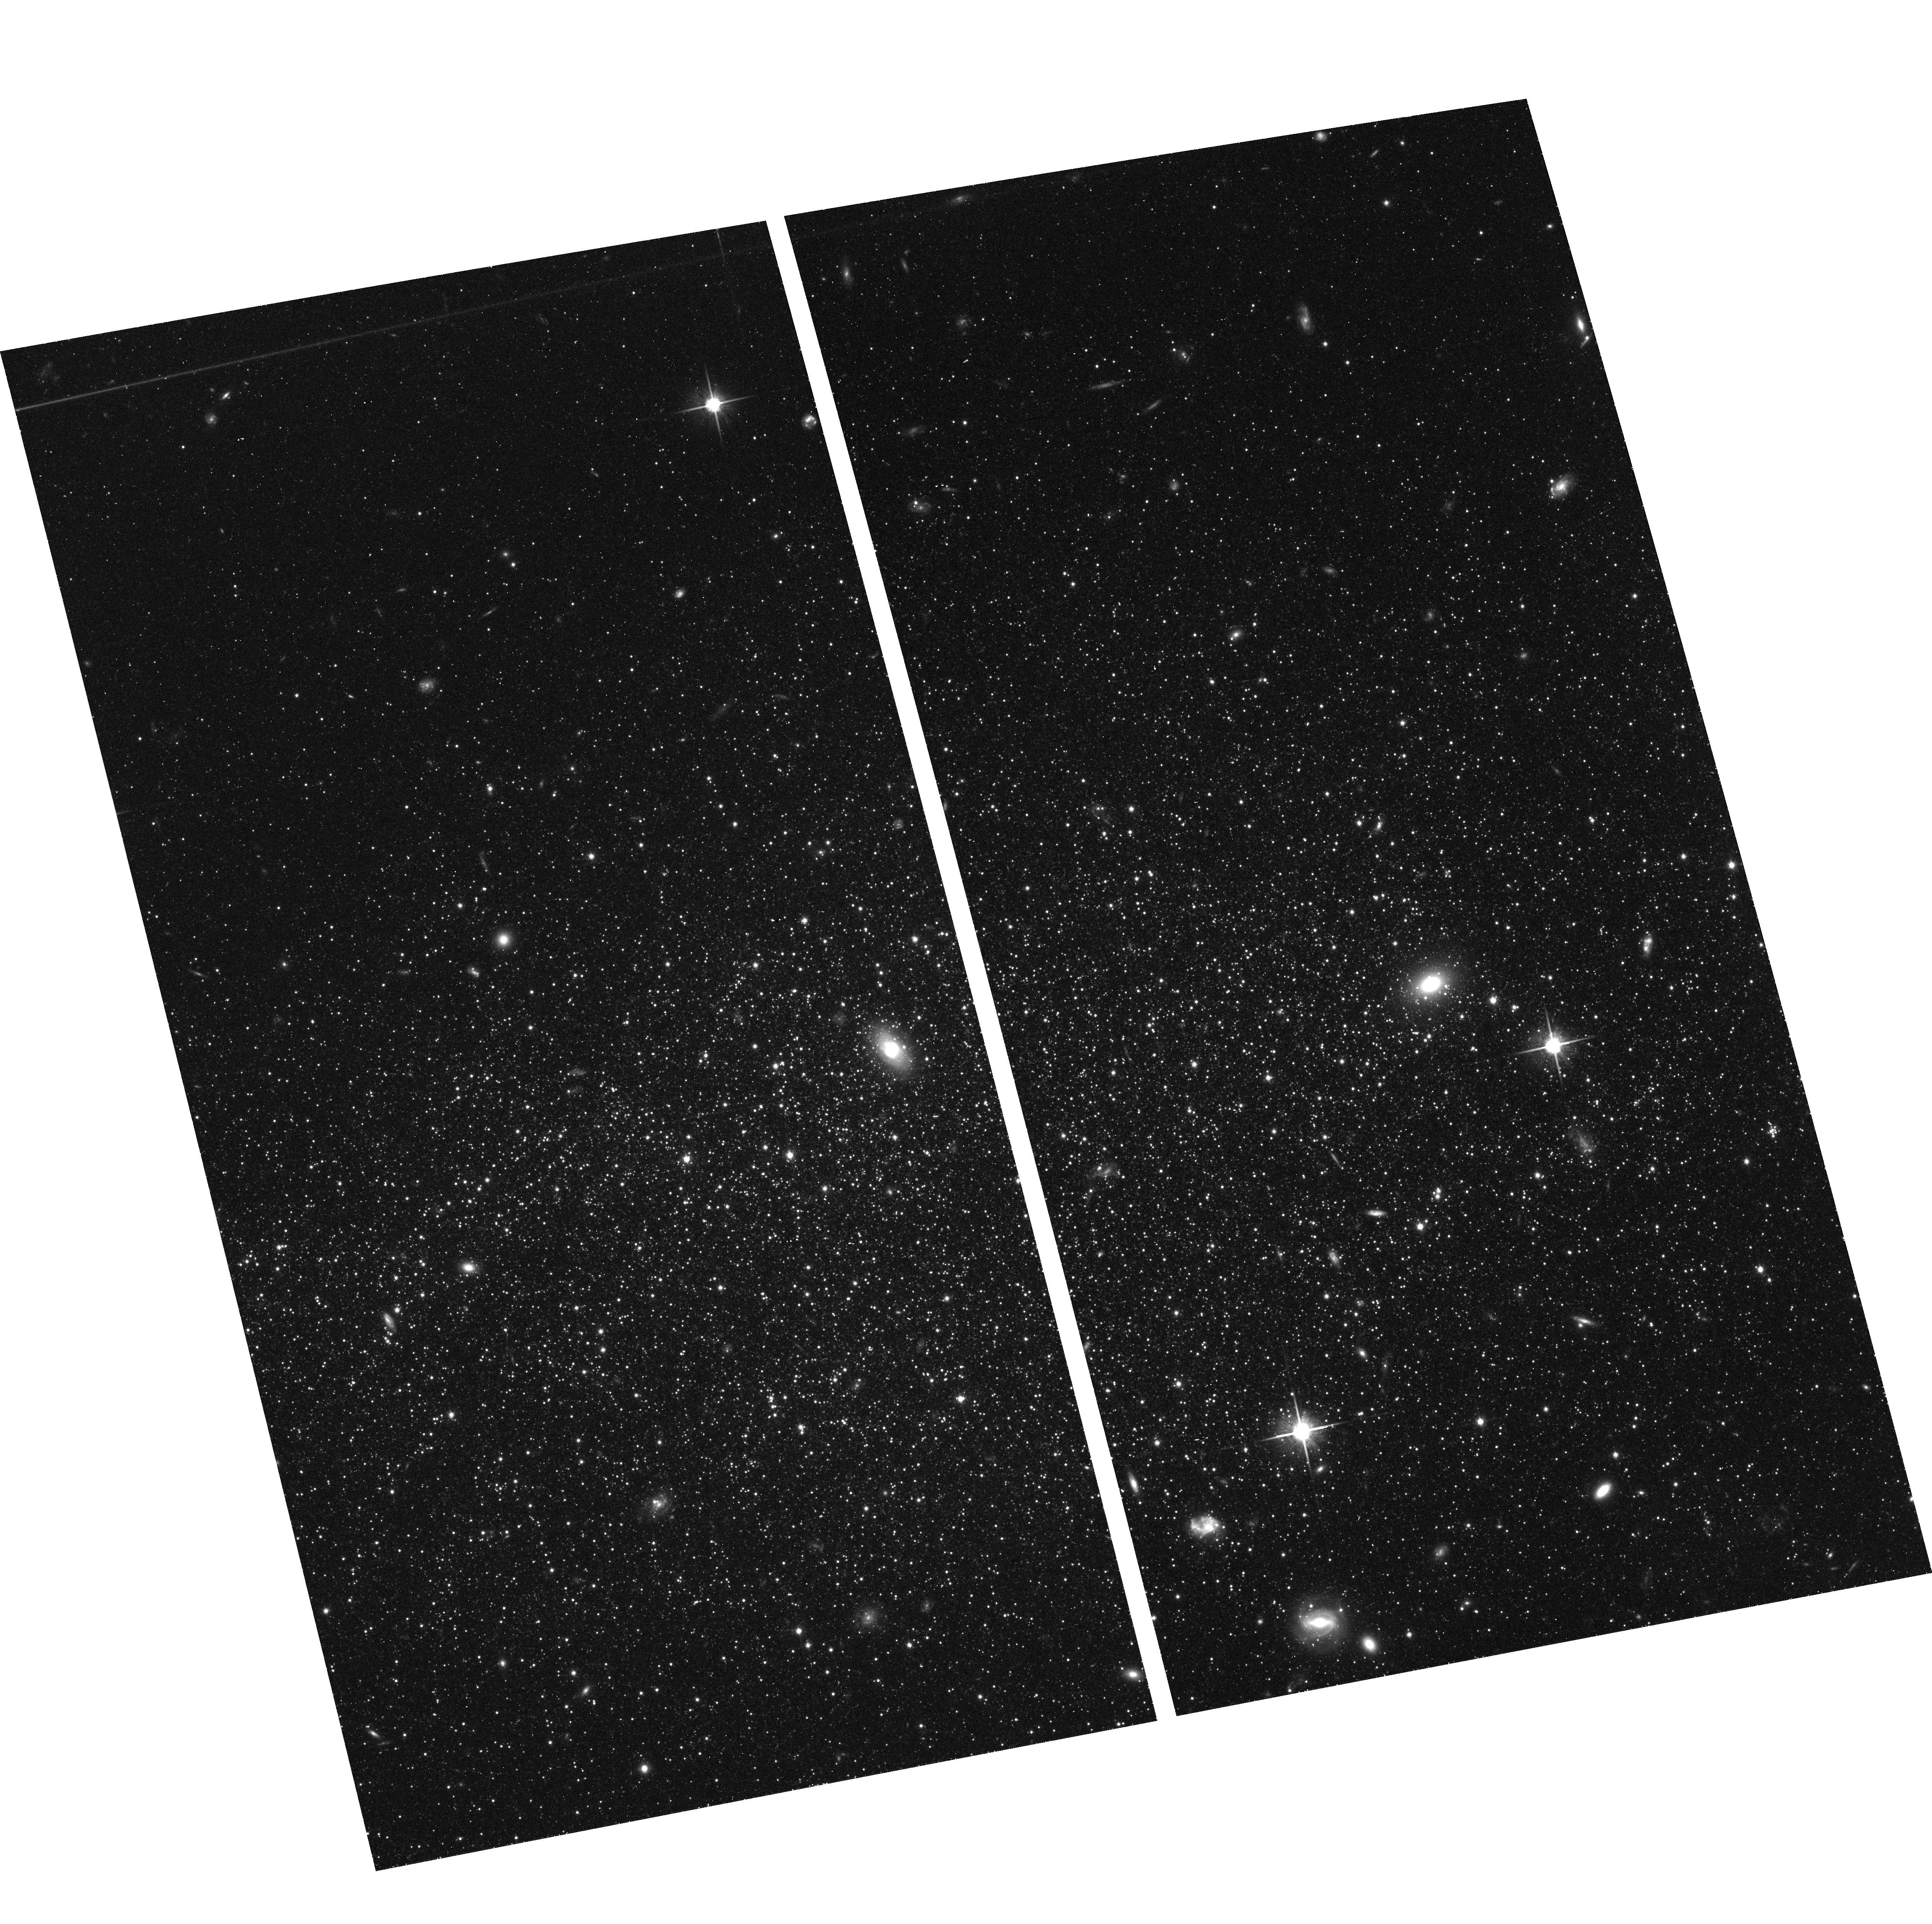
Target: LEOA-CENTER
Instrument: ACS/WFC
Filter: F814W
Exposure: 41 min
Observation ID: hst_10590_01_acs_wfc_f814w_j9ck01

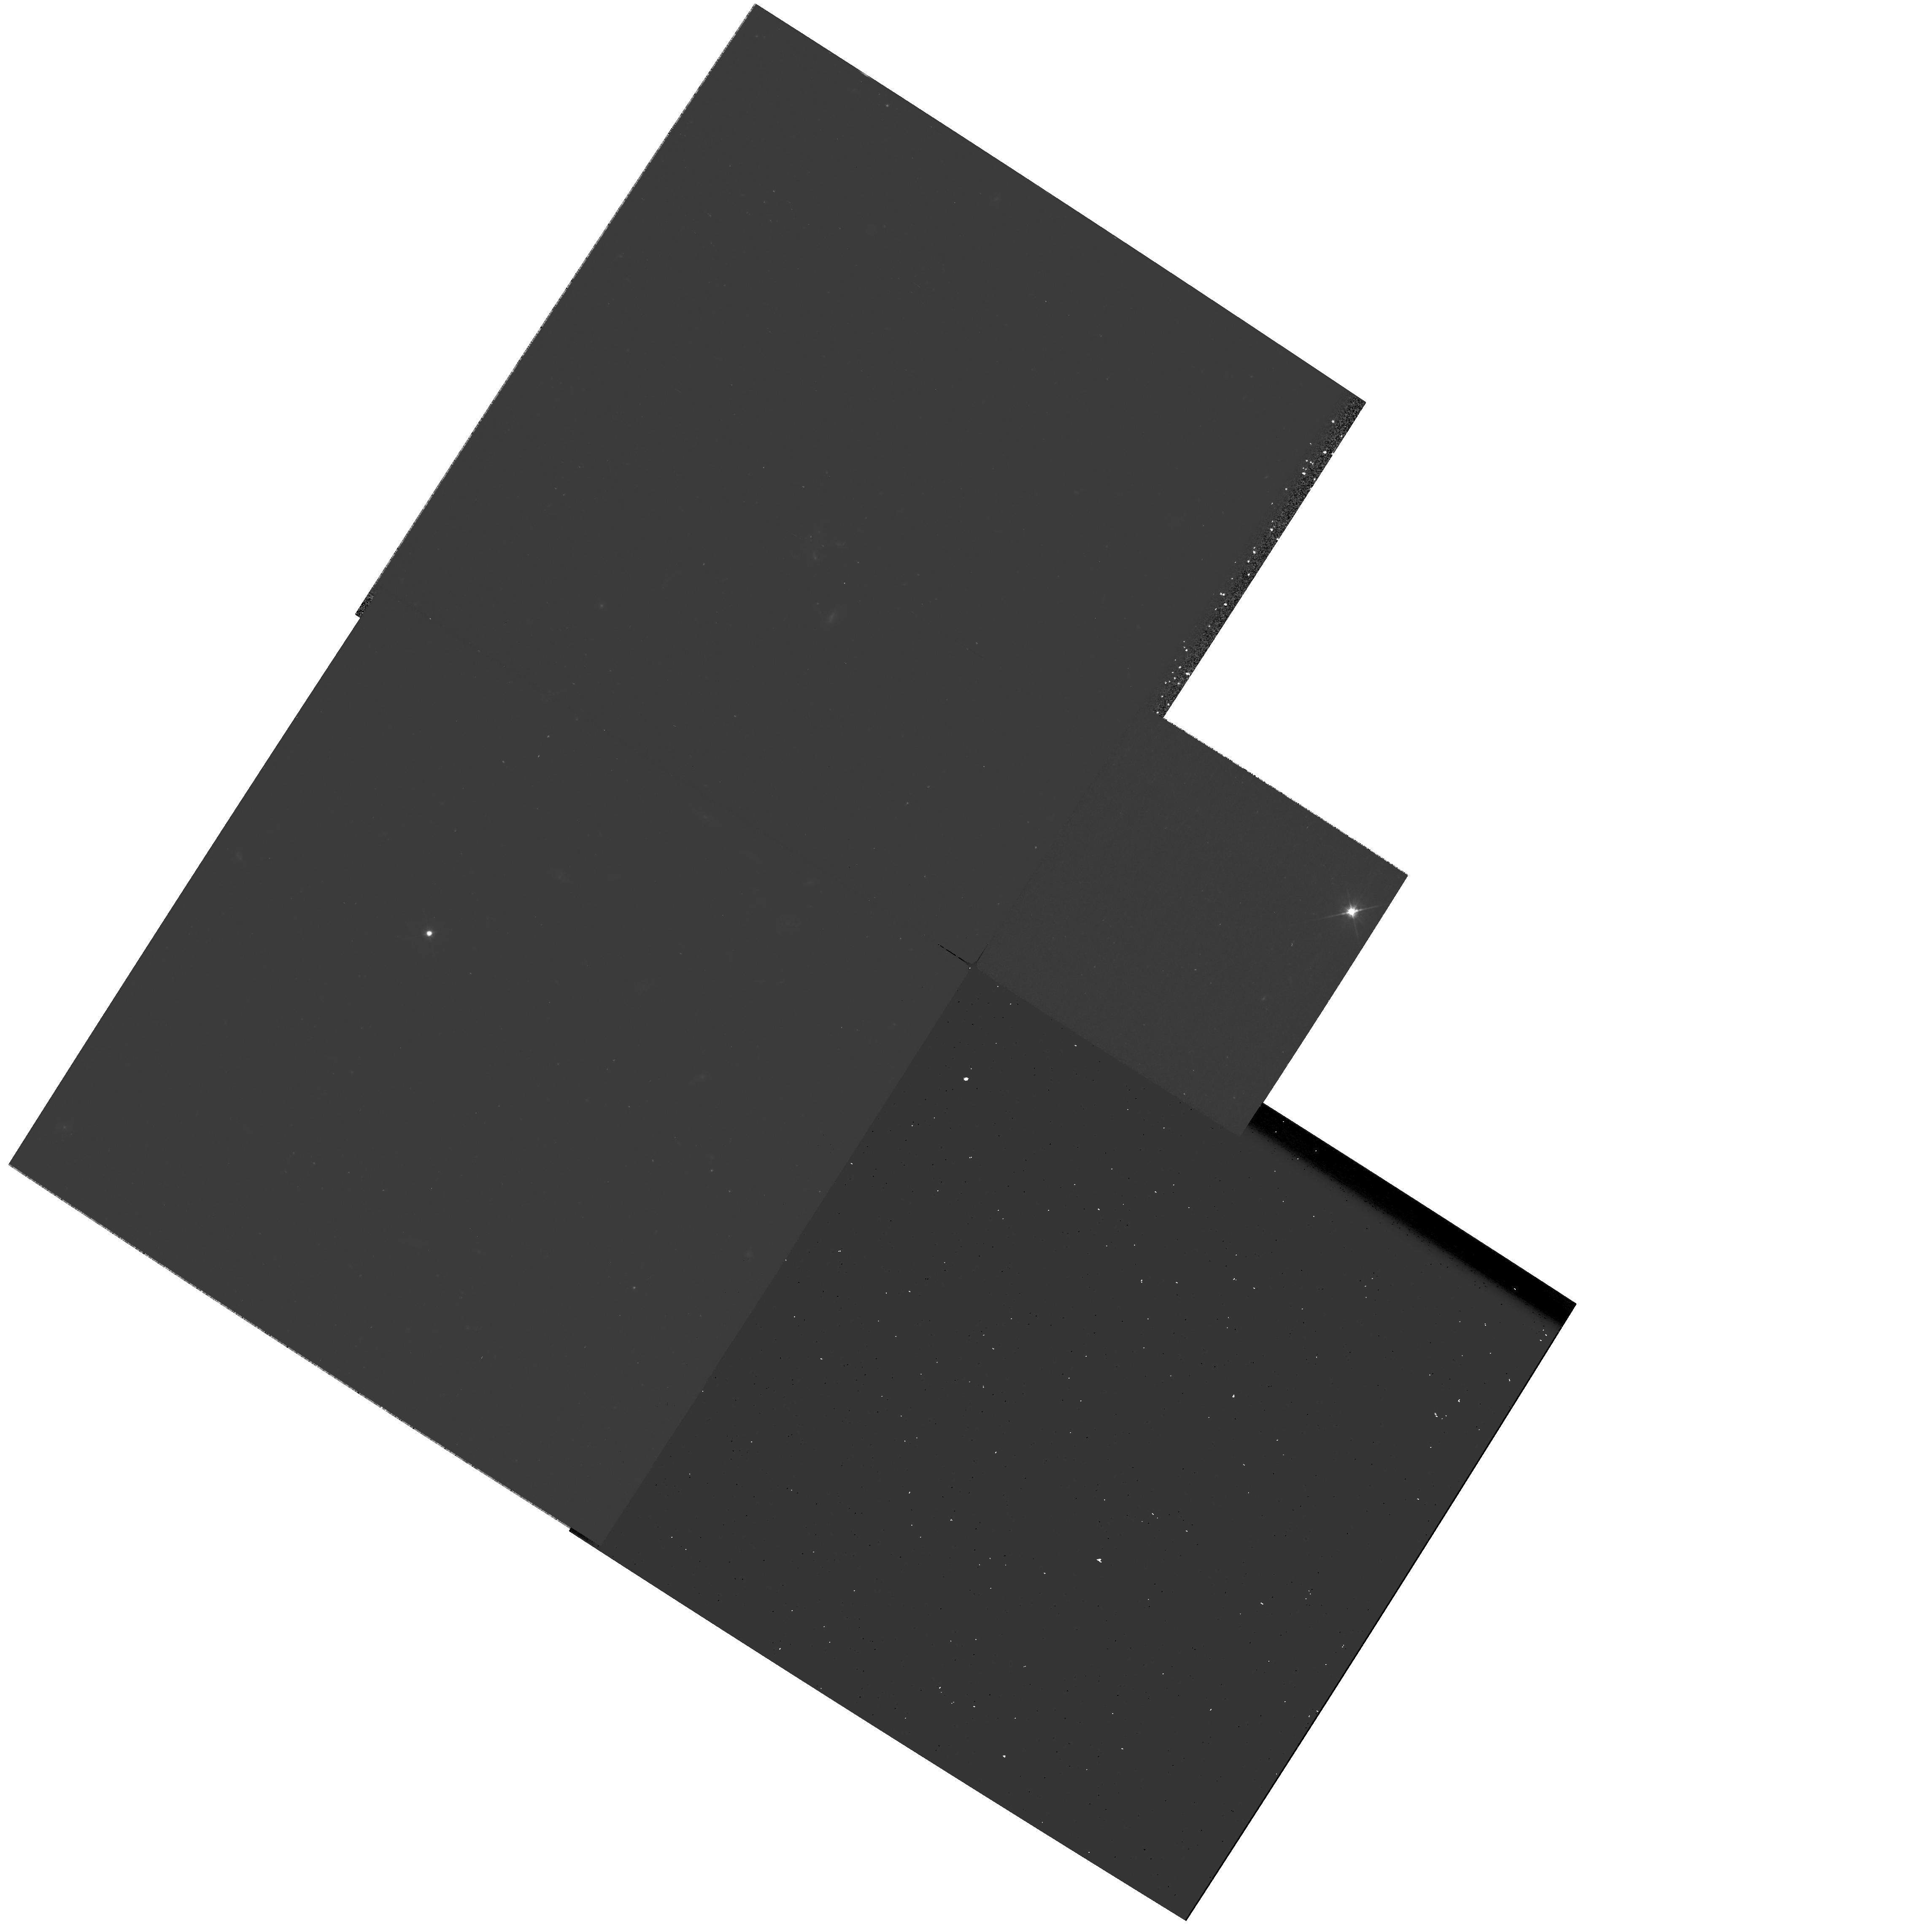
Target: PARALLEL-FIELD
Instrument: WFPC2/PC
Filter: F555W
Exposure: 37 min
Observation ID: hst_10590_05_wfpc2_pc_f555w_u9ck05

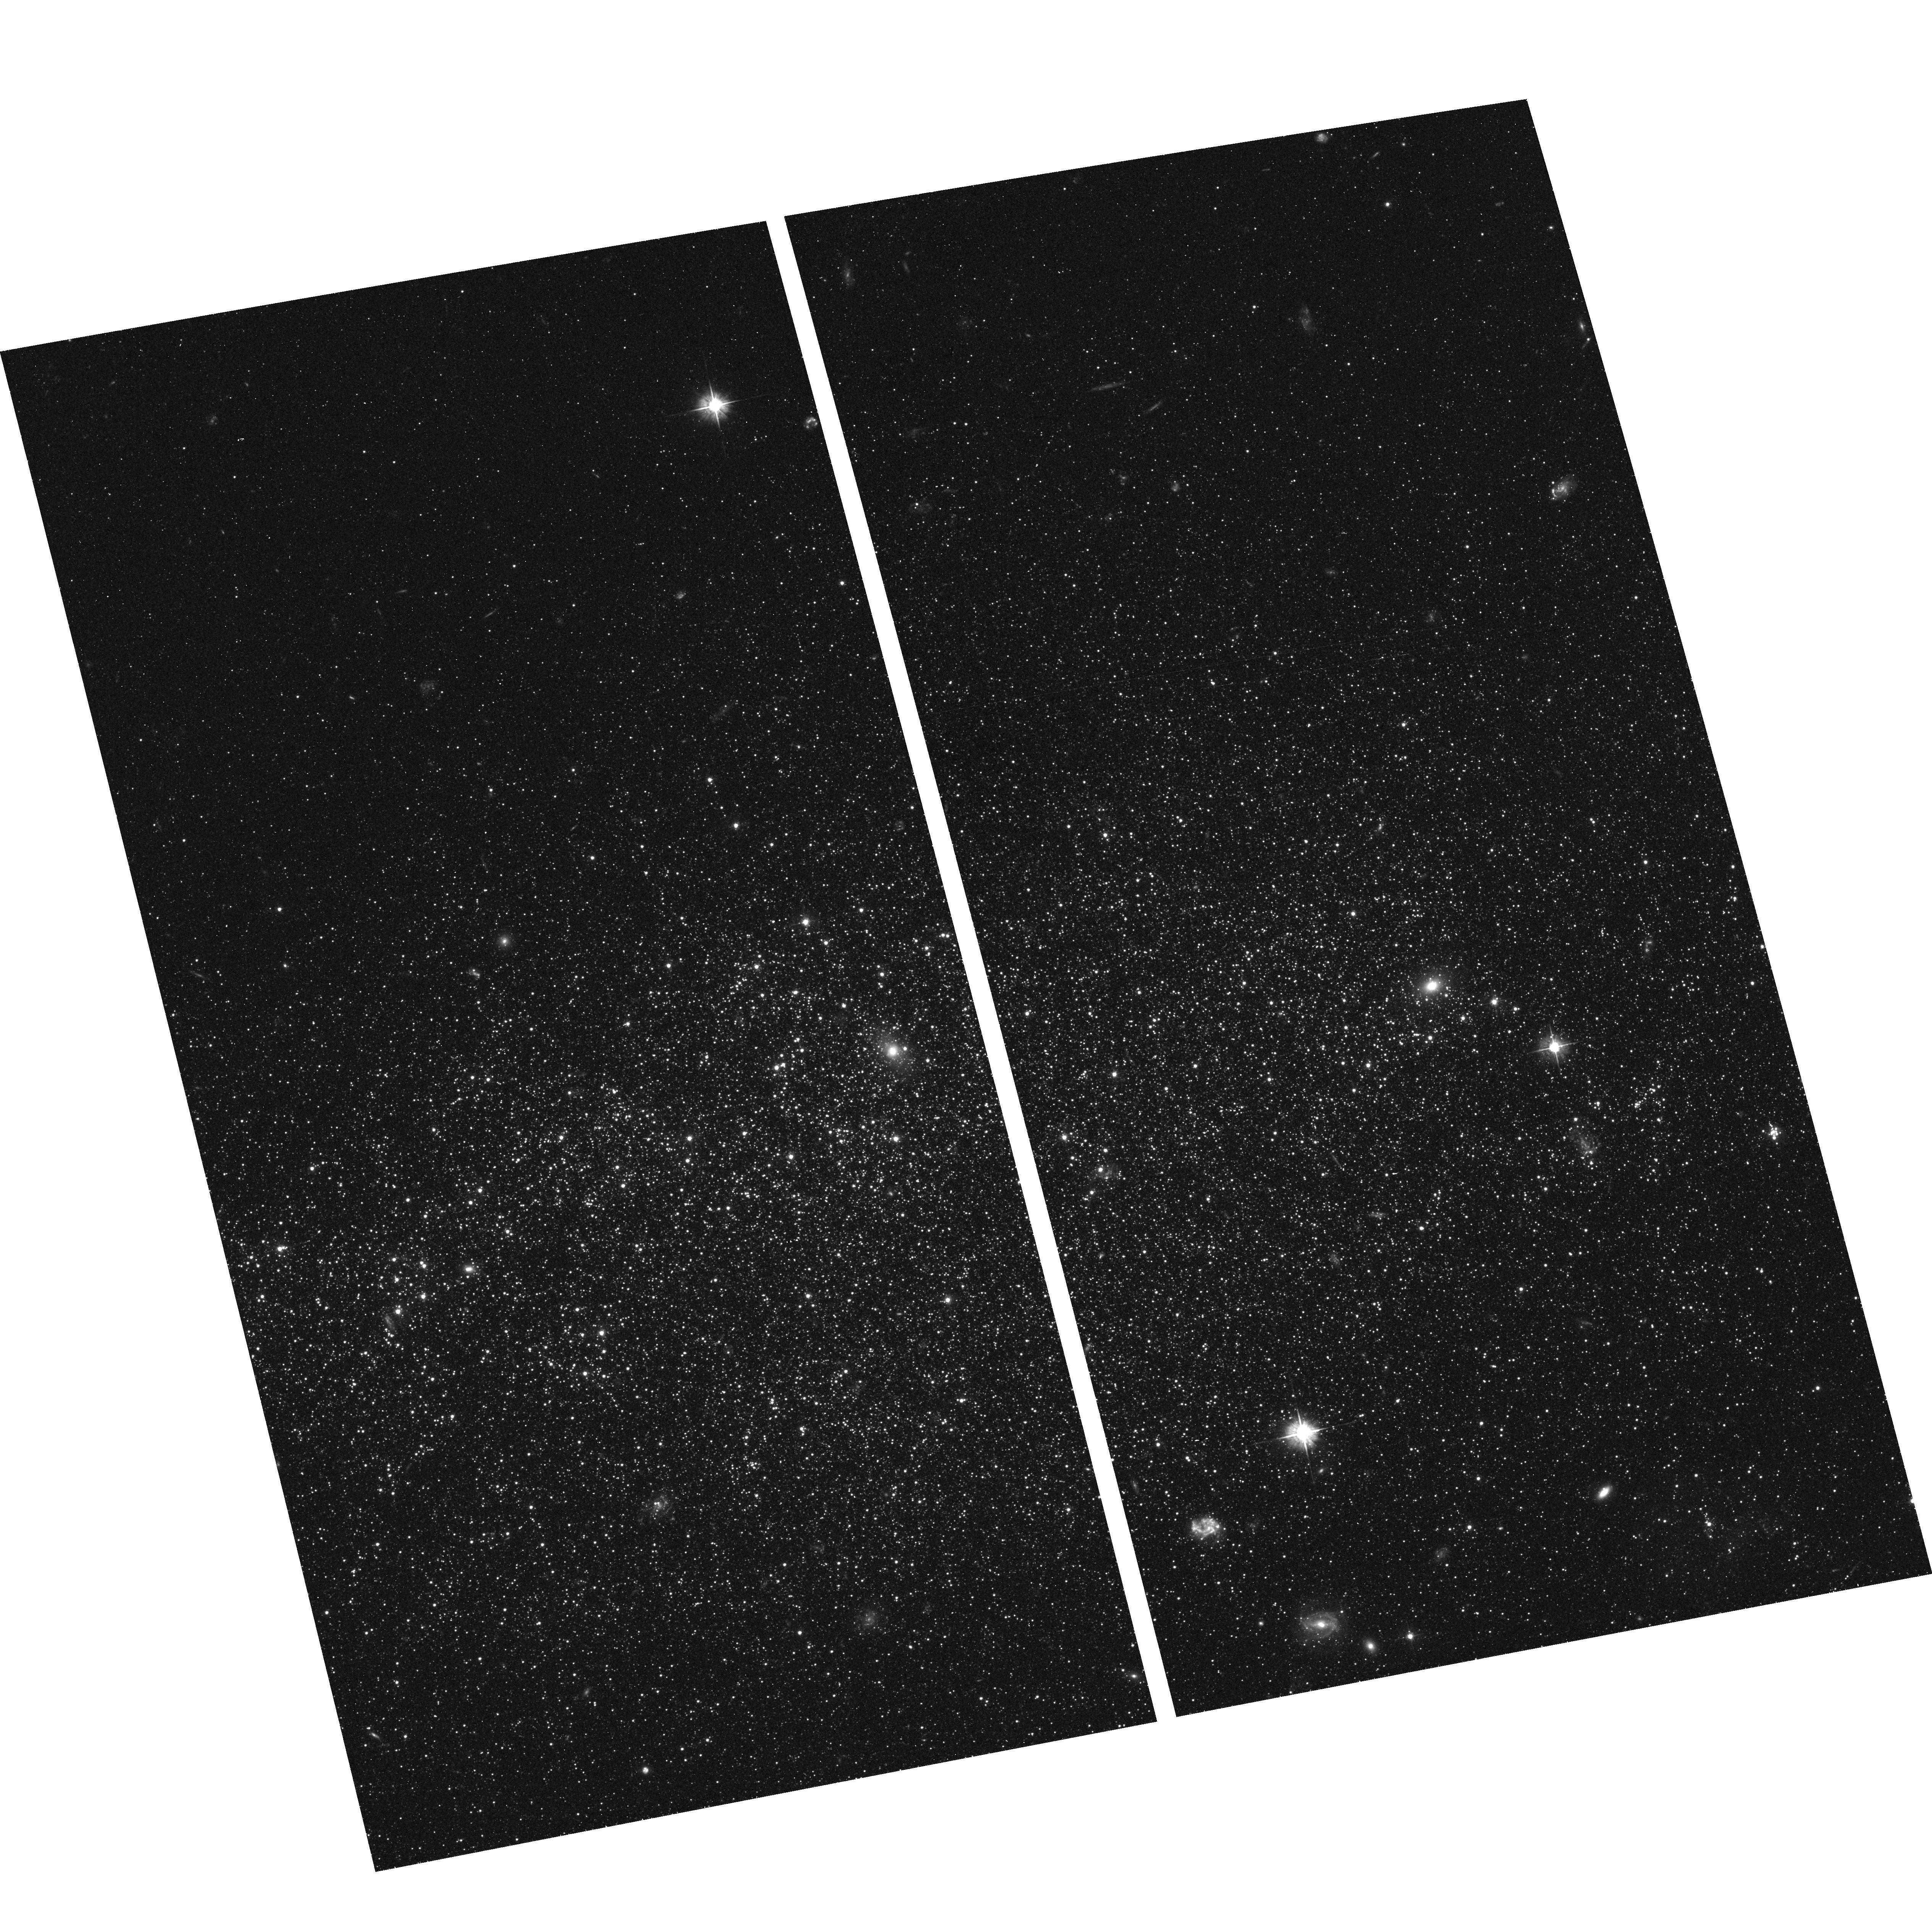
Target: LEOA-CENTER
Instrument: ACS/WFC
Filter: F475W
Exposure: 40 min
Observation ID: hst_10590_03_acs_wfc_f475w_j9ck03

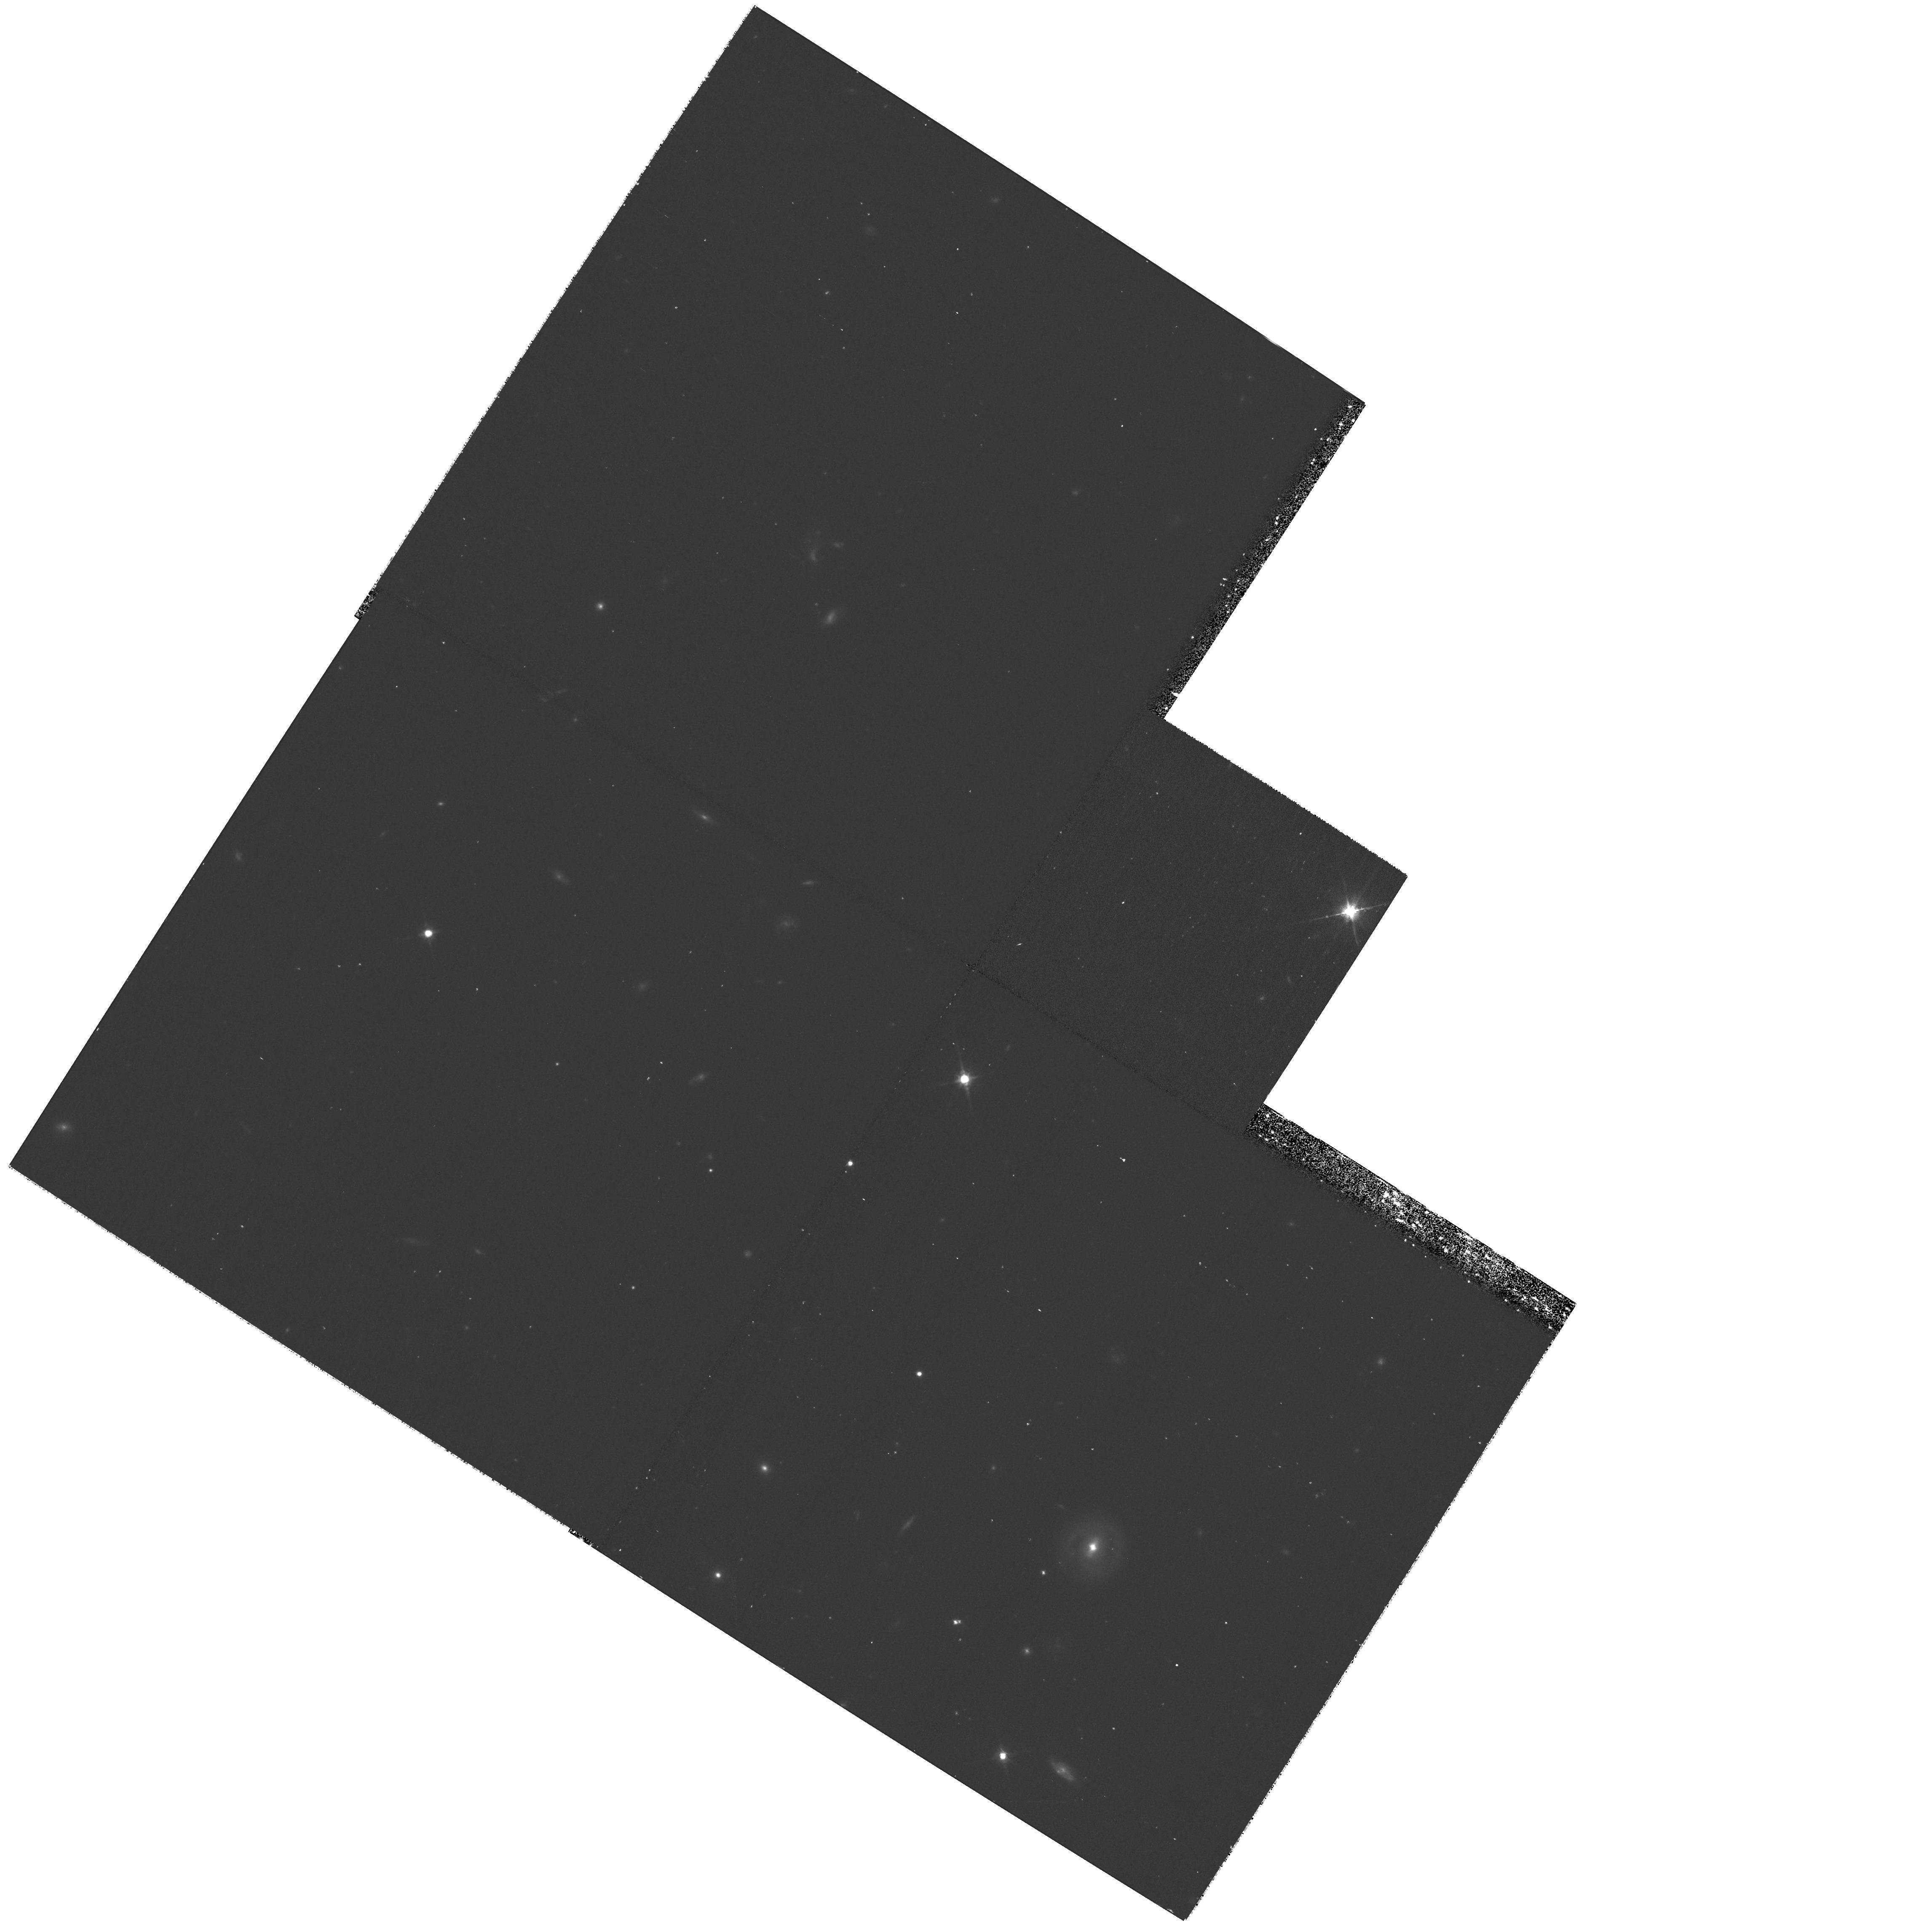
Target: PARALLEL-FIELD
Instrument: WFPC2/PC
Filter: F814W
Exposure: 37 min
Observation ID: hst_10590_07_wfpc2_pc_f814w_u9ck07

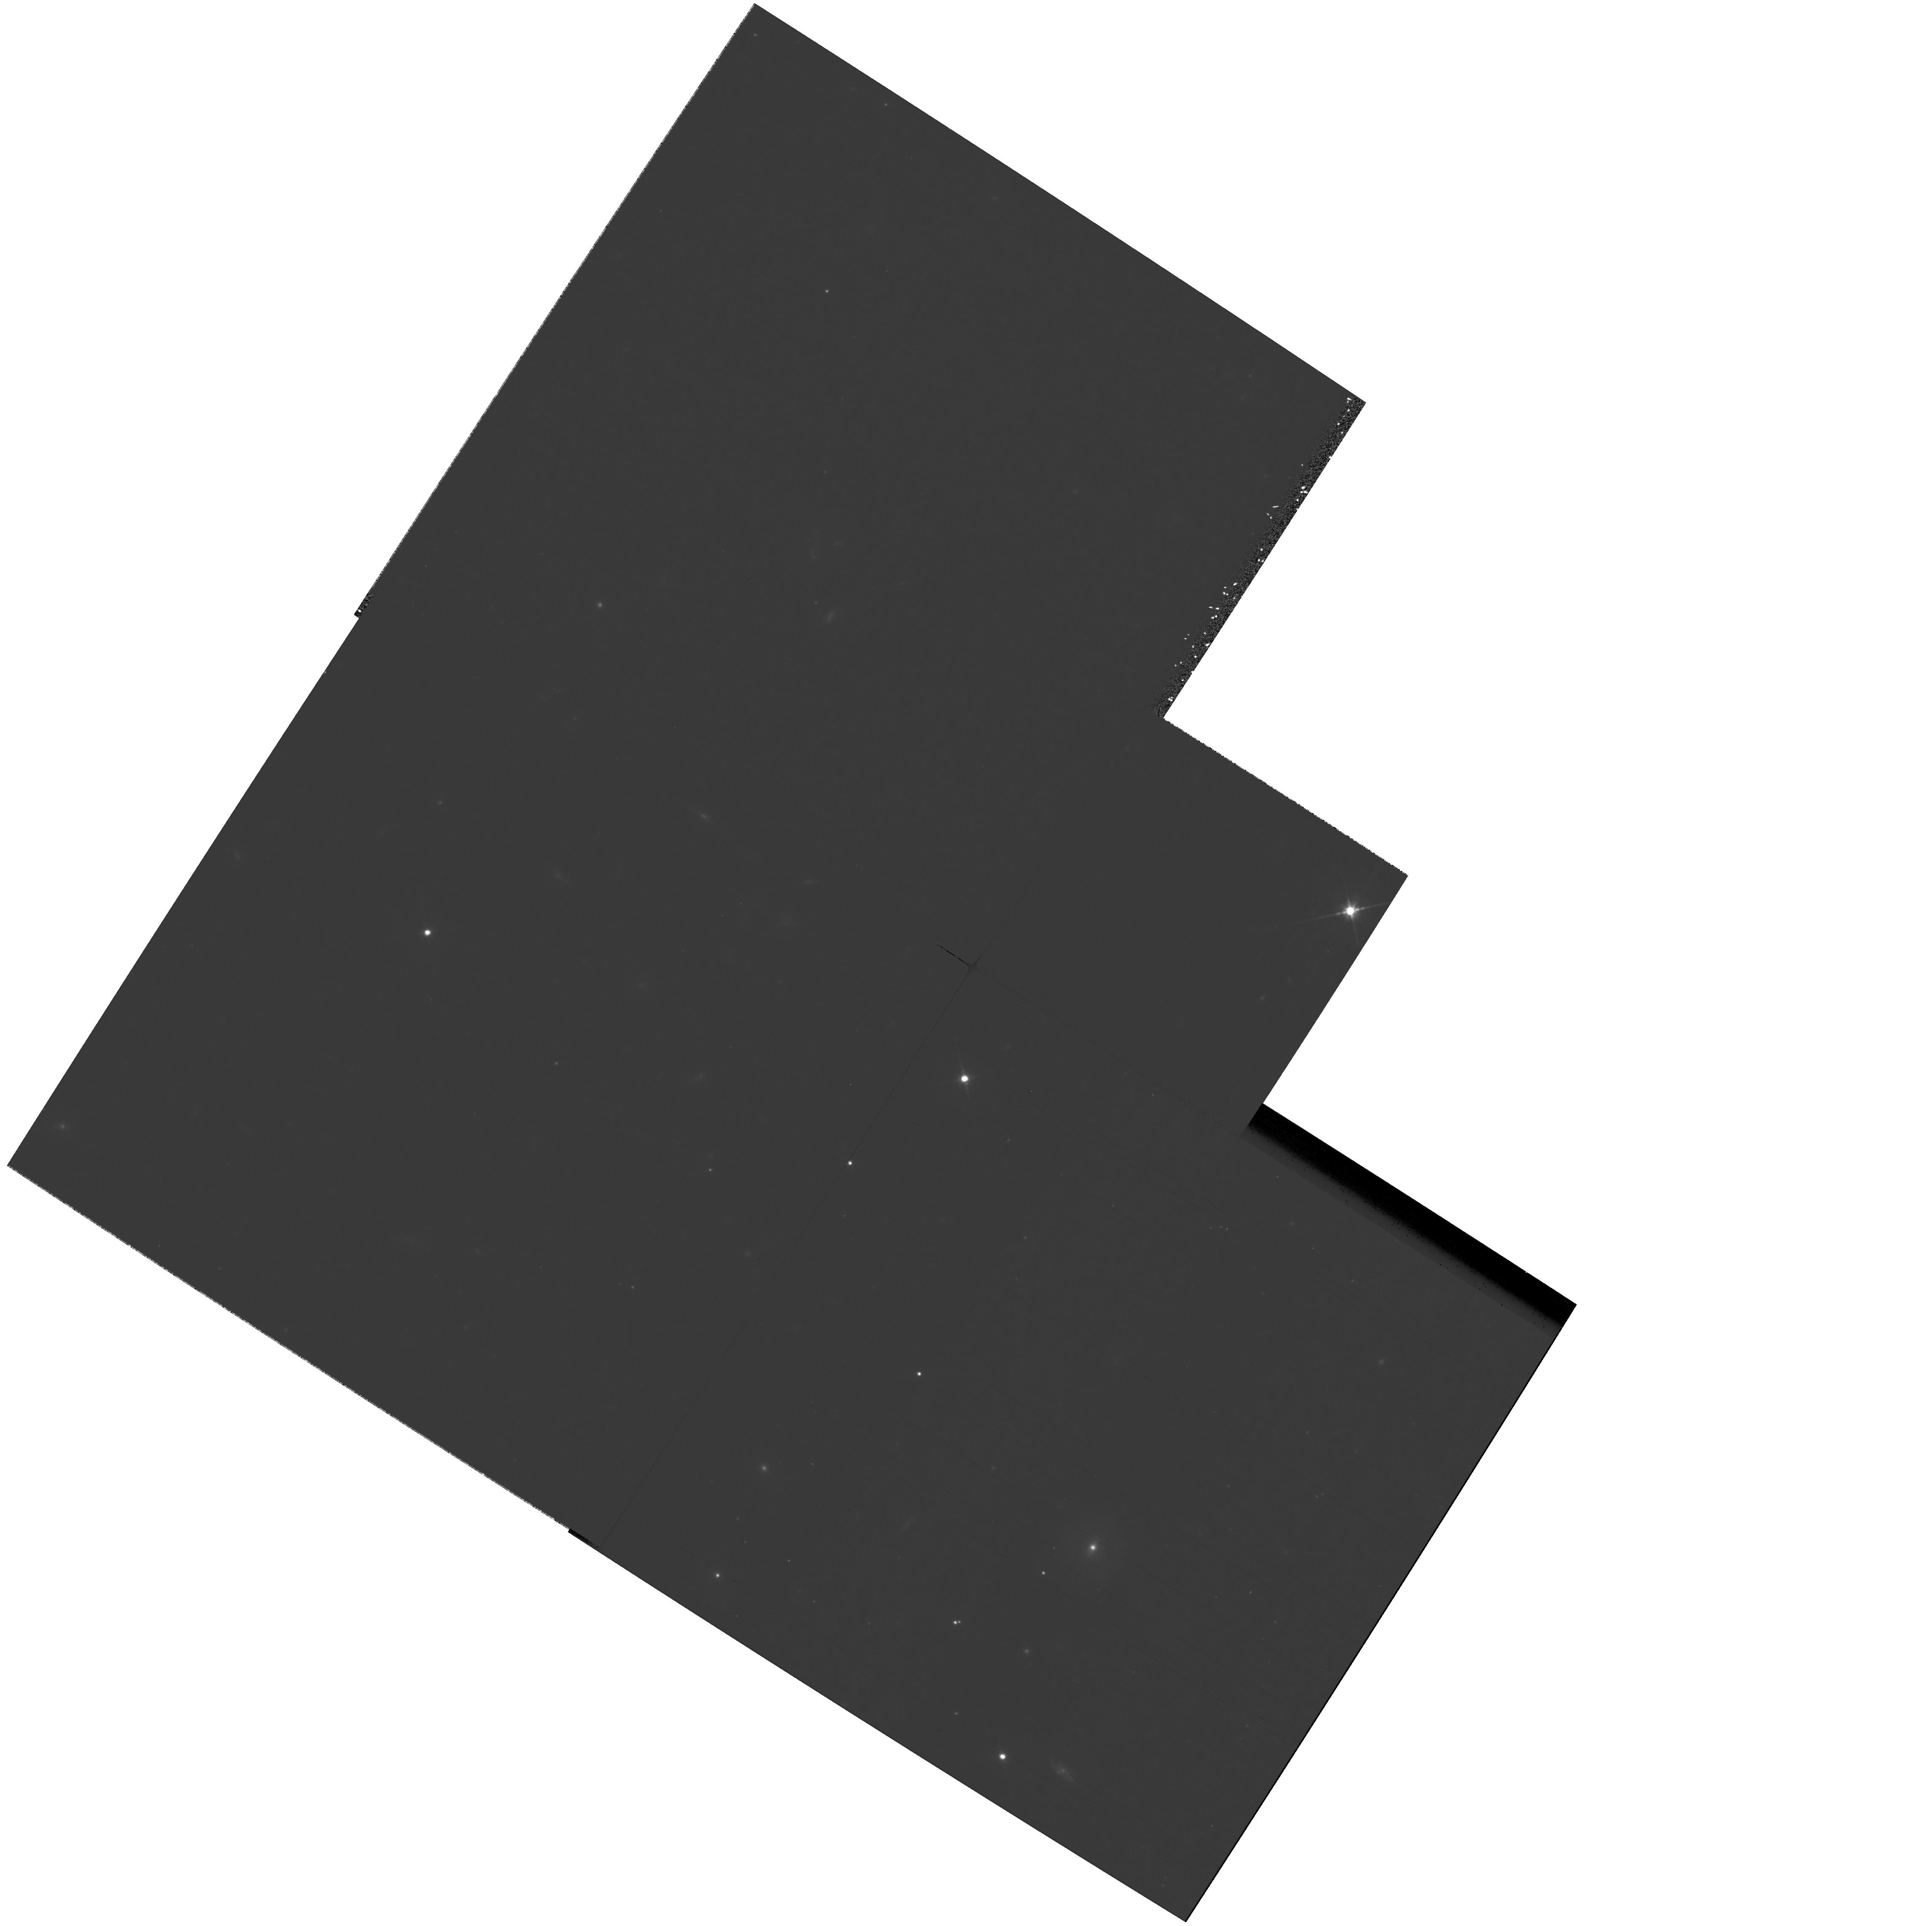
Target: PARALLEL-FIELD
Instrument: WFPC2/PC
Filter: F814W
Exposure: 1.2 h
Observation ID: hst_10590_08_wfpc2_pc_f814w_u9ck08

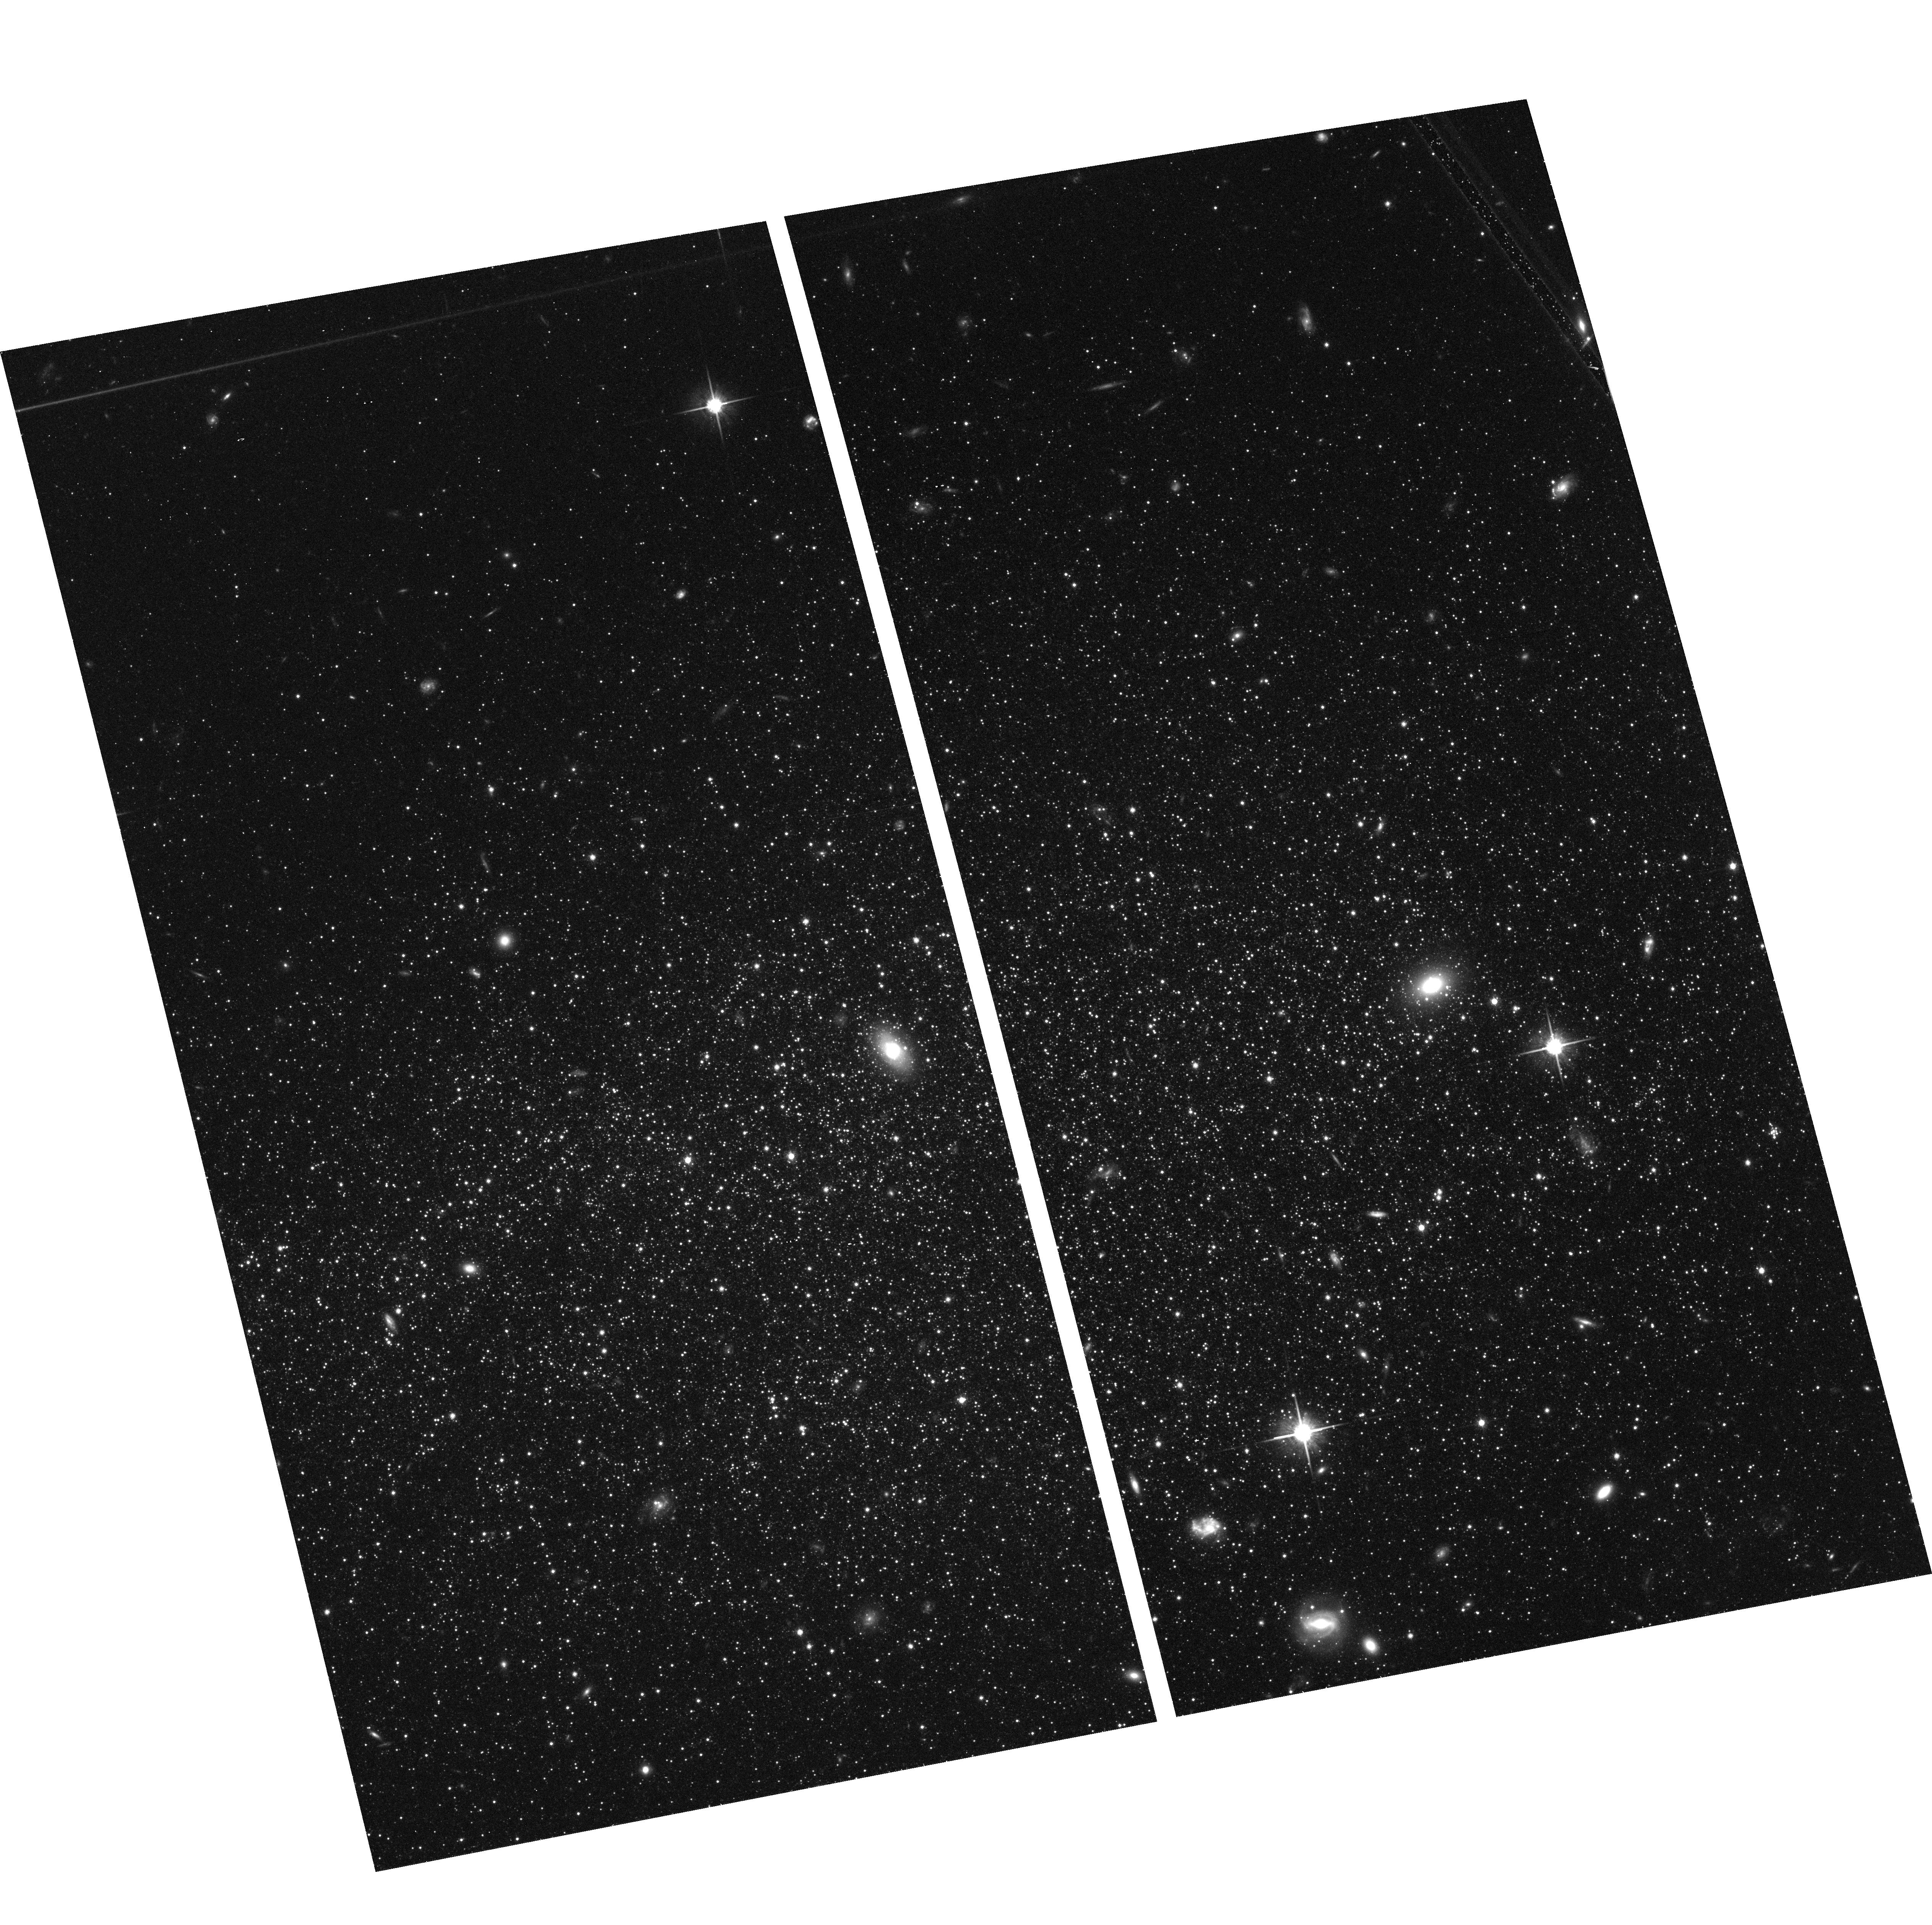
Target: LEOA-CENTER
Instrument: ACS/WFC
Filter: F814W
Exposure: 41 min
Observation ID: hst_10590_07_acs_wfc_f814w_j9ck07

Star-Formation History of an Unmerged Fragment: the Leo A Dwarf Galaxy (PI: Cole, Andrew A.)

The Leo A dwarf irregular is the only known Local Group galaxy that on the weight of current evidence has been suggested to have experienced its first star formation within the past 2-3 billion years. As a galaxy that could have been almost purely gaseous during the epoch of giant galaxy assembly, Leo A is the best nearby candidate to be a redshift zero analogue to the major building blocks of the Milky Way. We propose to obtain deep optical images of Leo A with the ACS/WFC to achieve three main goals: 1) To establish the fractions of star-formation, by mass, that occurred prior and subsequent to the main epoch of hierarchical merging (redshift z ~ 2-4, Age ~ 10-12.5 Gigayears); 2) to measure the time variation in Leo A's star-formation rate over the past 10 Gyr, based on statistical analyses of its (V-I, I) color-magnitude diagram; and 3) to measure the radial distributions of young and old stellar populations and quantify the degree to which the optically prominent, young population is embedded in an extended, low-surface brightness sheet or halo of ancient stars. Because of the distance modulus (24.5 mag) and high degree of stellar crowding at the level of the oldest main-sequence turnoffs, the observations necessary to achieve these goals are unobtainable except with HST. The ONLY way to reliably derive the star-formation history of Leo A over its entire lifetime is with photometry to magnitudes of (B, I) = (28.6, 27.9), the level of the oldest main-sequence turnoff in Leo A. These data would confirm and extend the limited inferences obtained from WFPC2 photometry over 2 magnitudes less deep, and provide the first opportunity to measure the complete star-formation history of a potential "living fossil" analogue to the building blocks of the Milky Way. We propose to use WFPC2 in parallel to measure radial variations in the stellar populations between the galaxy's core and outskirts. Because the expected 2-gyro jitter ellipse is comparable to the pixel scale of ACS/WFC, we rely on point-spread function fitting photometry, and we require no special scheduling constraints, our proposed program would be virtually unaffected by entry into 2-gyro mode.